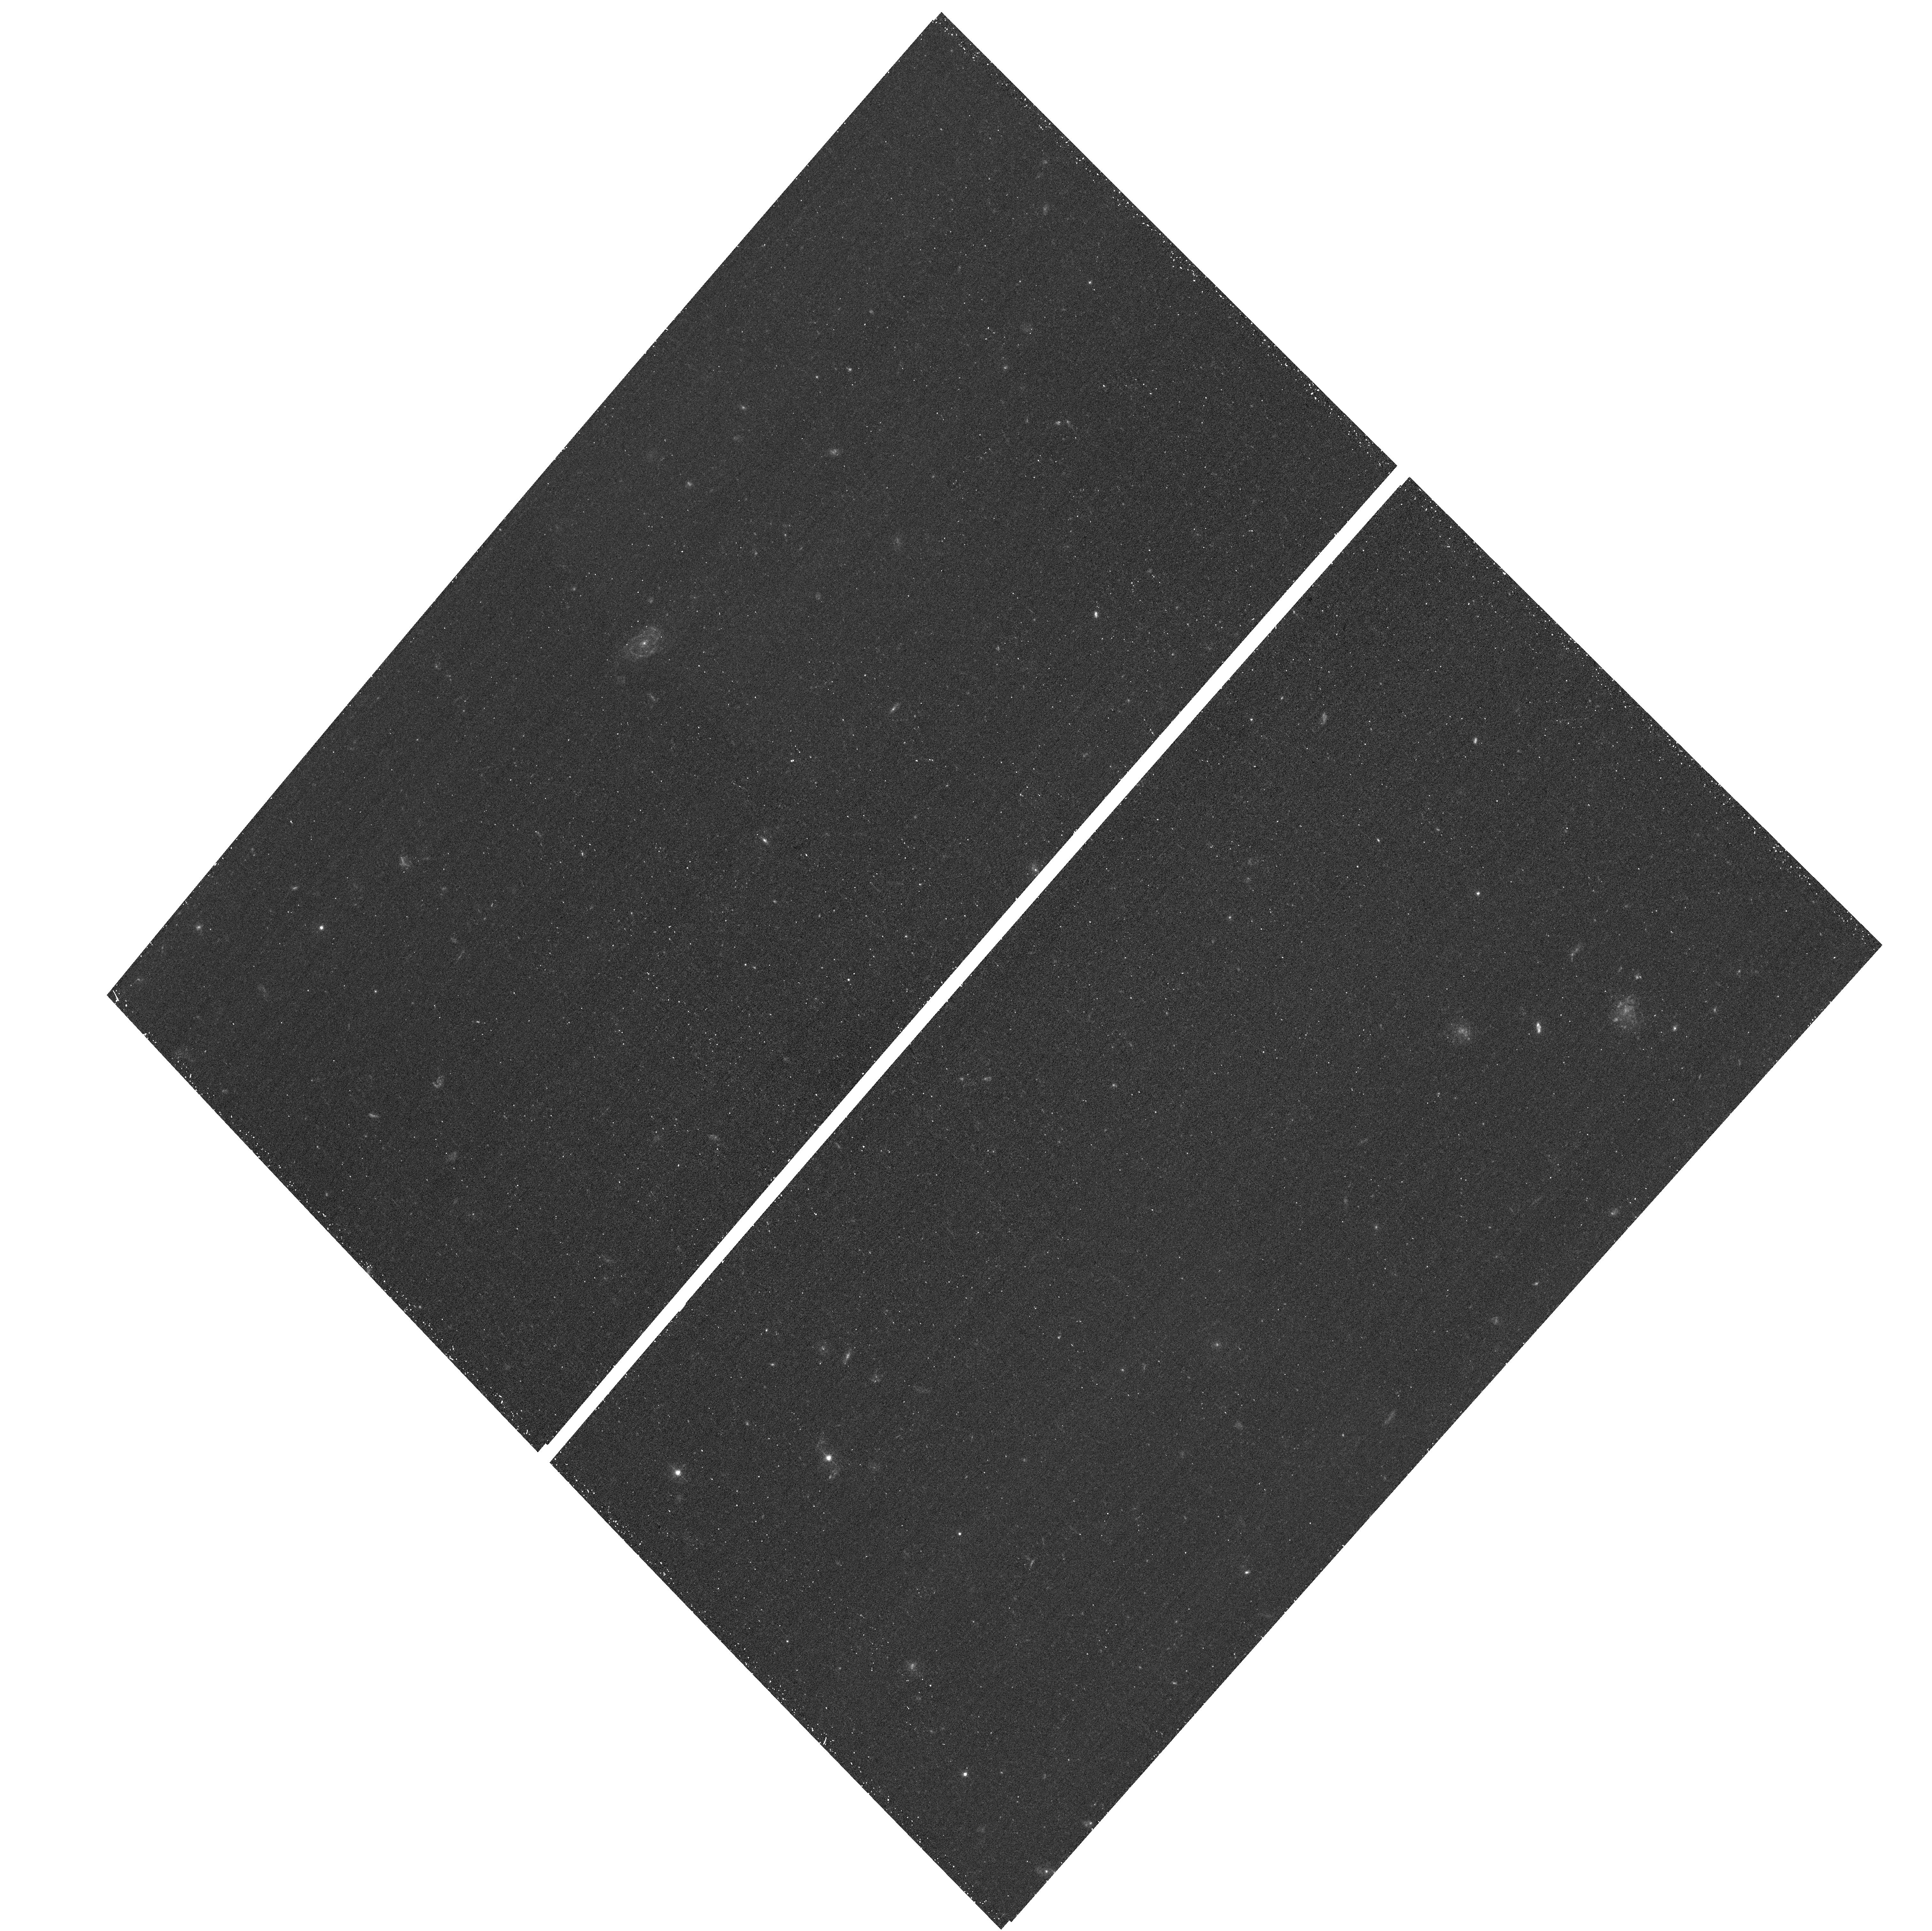
Target: NGC4605
Instrument: ACS/WFC
Filter: F435W
Exposure: 24 min
Observation ID: hst_13364_23_acs_wfc_f435w_jcdm23

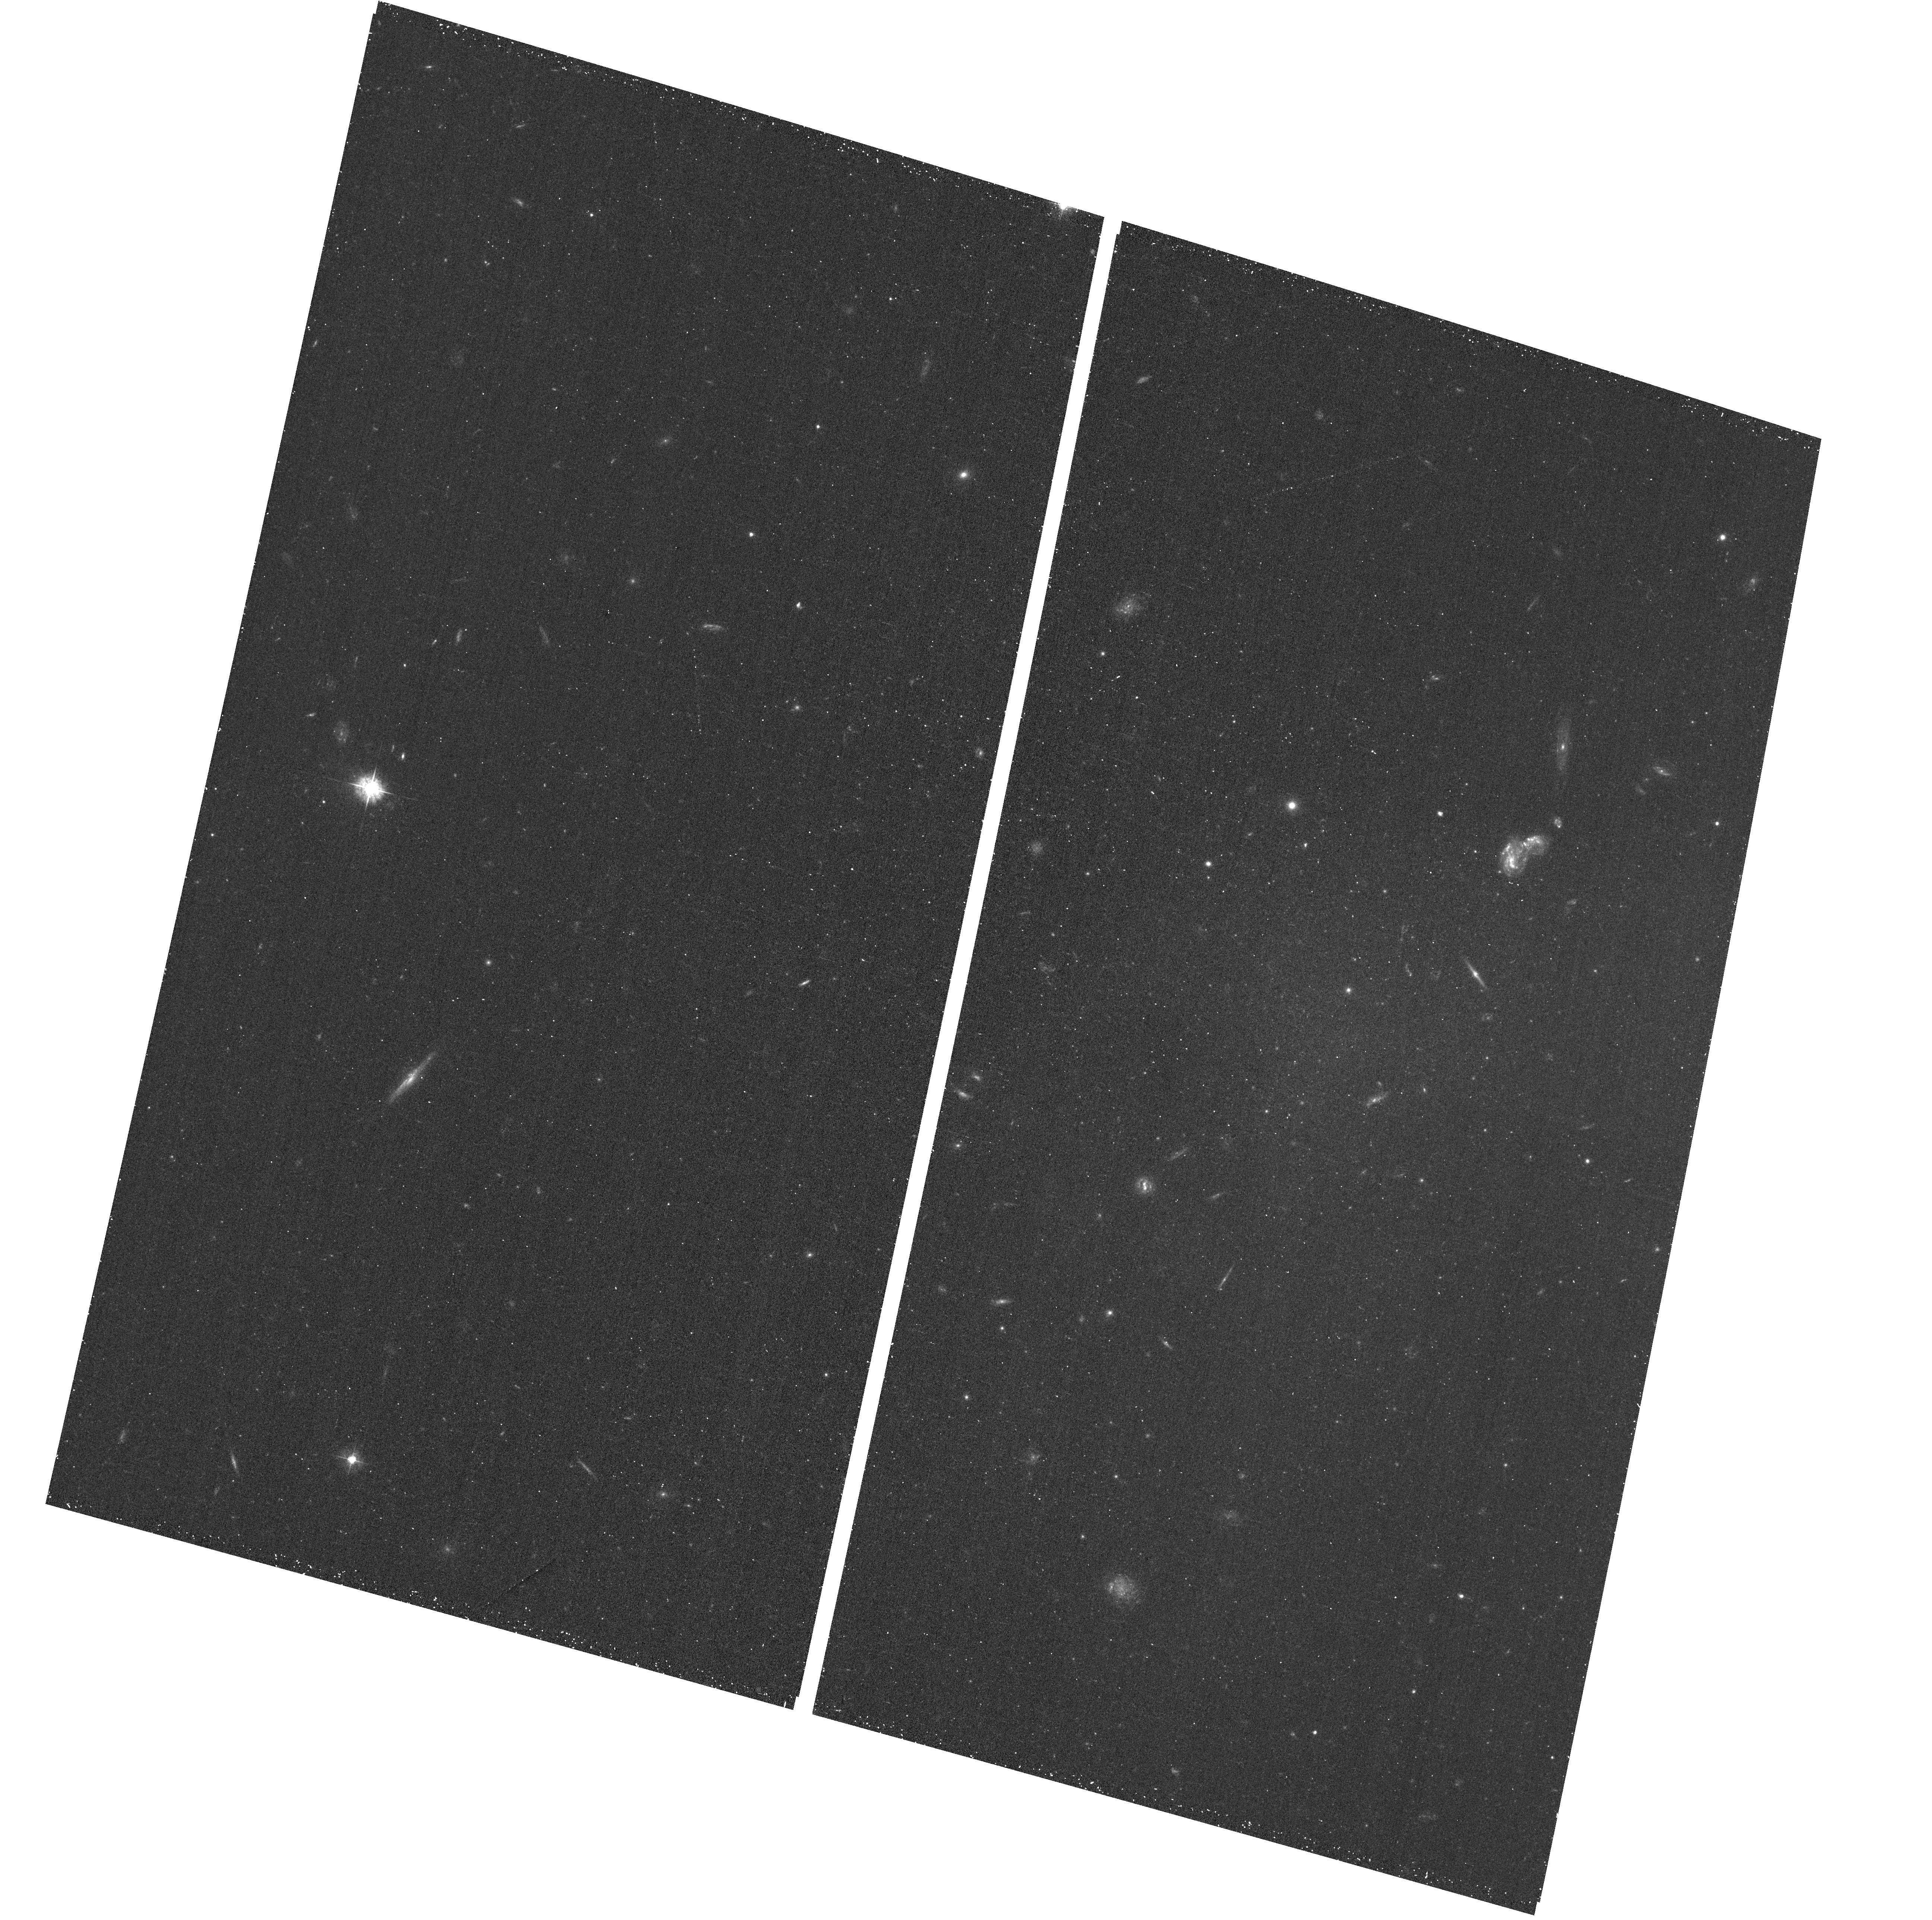
Target: NGC4485
Instrument: ACS/WFC
Filter: F435W
Exposure: 24 min
Observation ID: hst_13364_51_acs_wfc_f435w_jcdm51

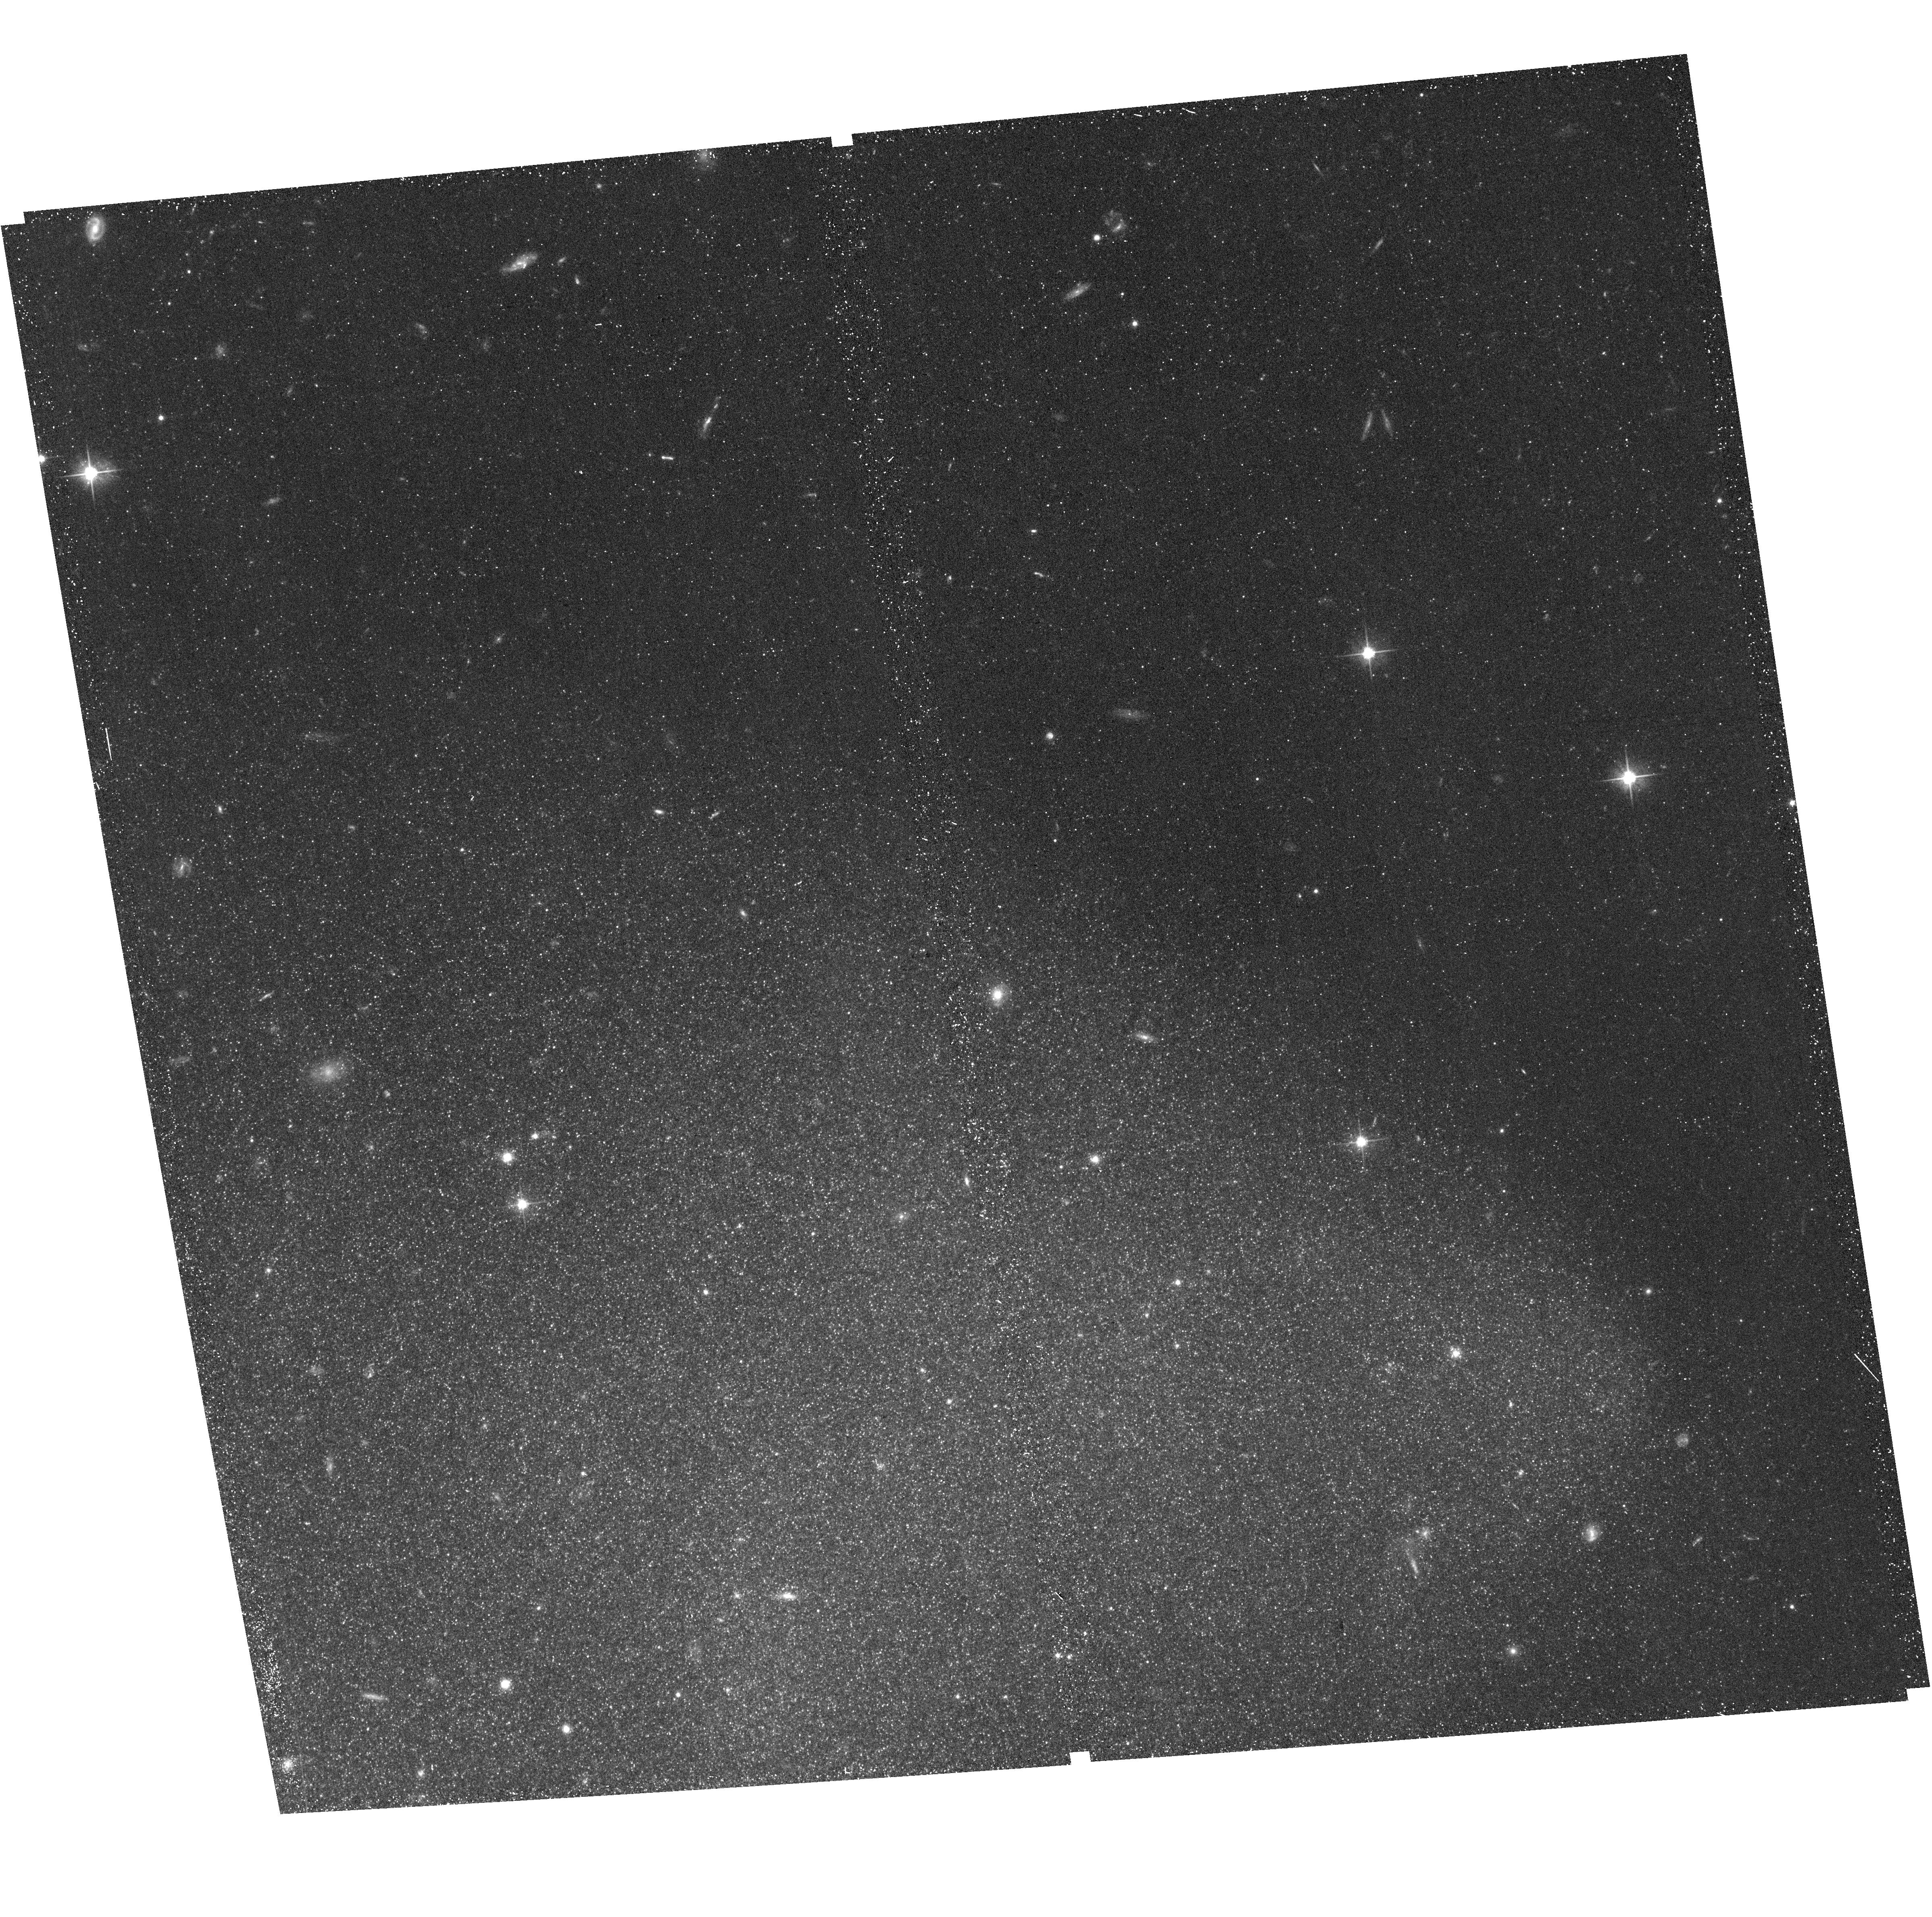
Target: NGC1313-1
Instrument: ACS/WFC
Filter: F606W
Exposure: 19 min
Observation ID: hst_13364_98_acs_wfc_f606w_jcdm98

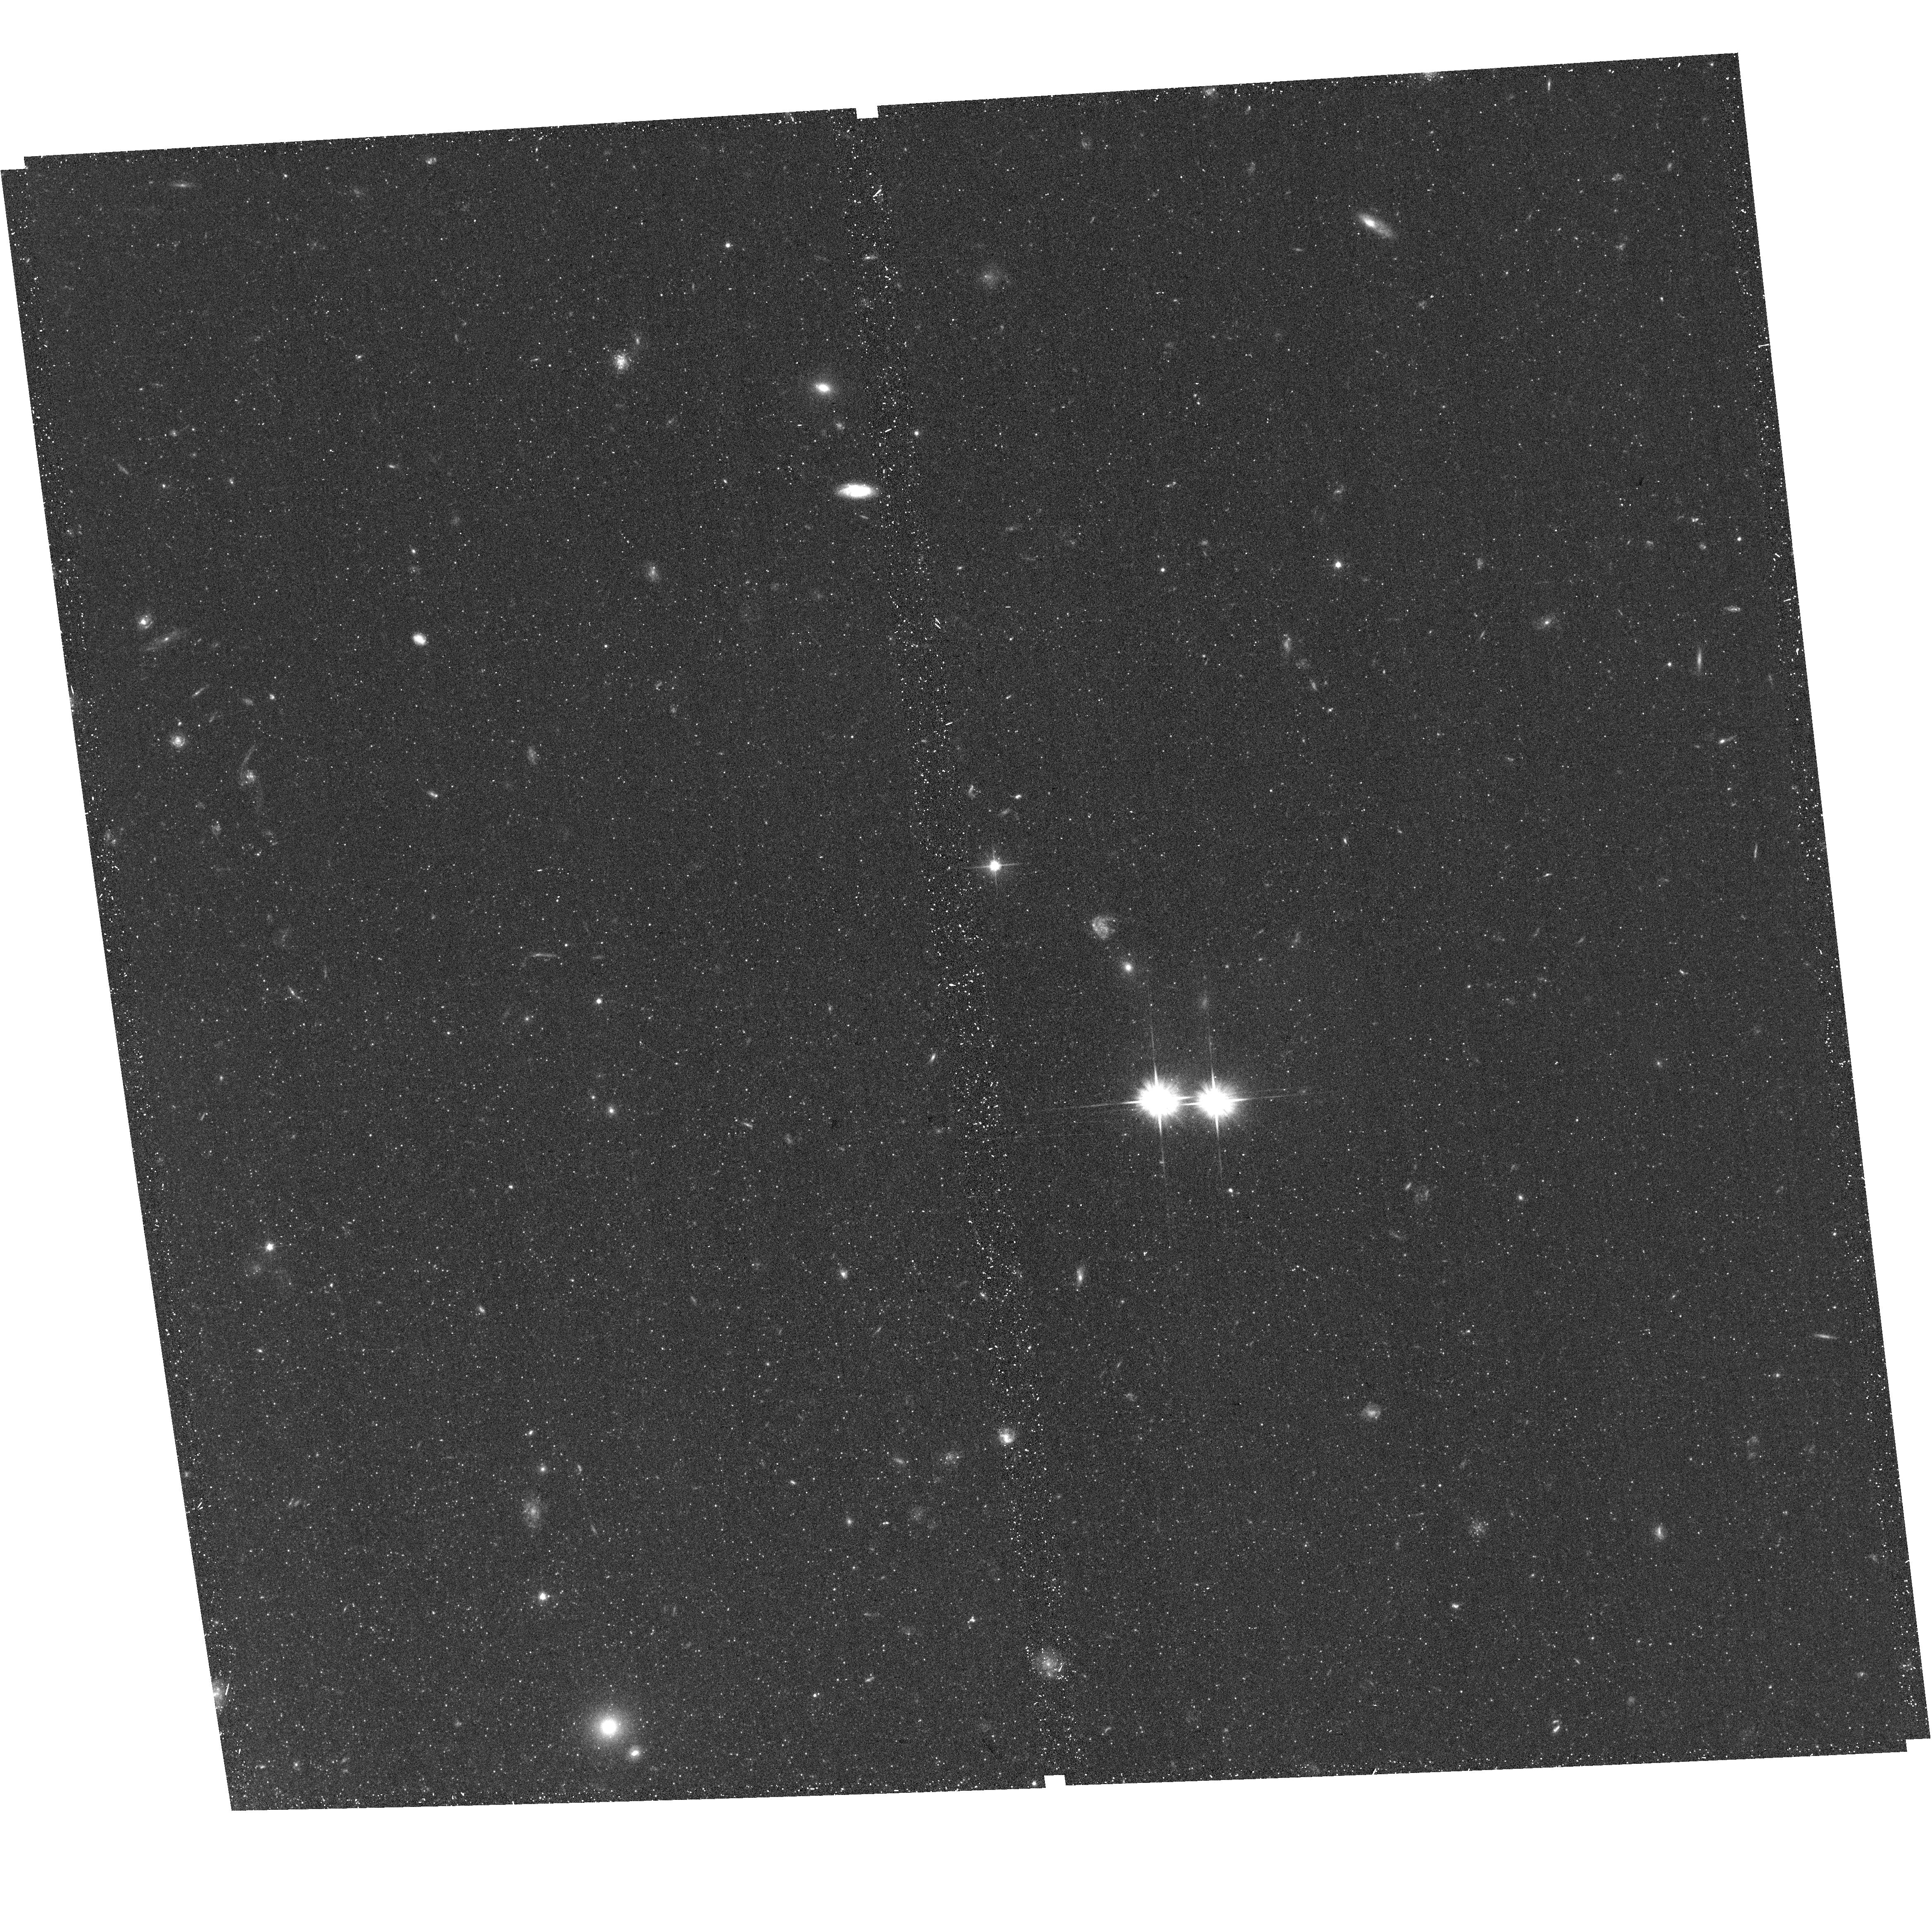
Target: NGC4449
Instrument: ACS/WFC
Filter: F606W
Exposure: 19 min
Observation ID: hst_13364_56_acs_wfc_f606w_jcdm56

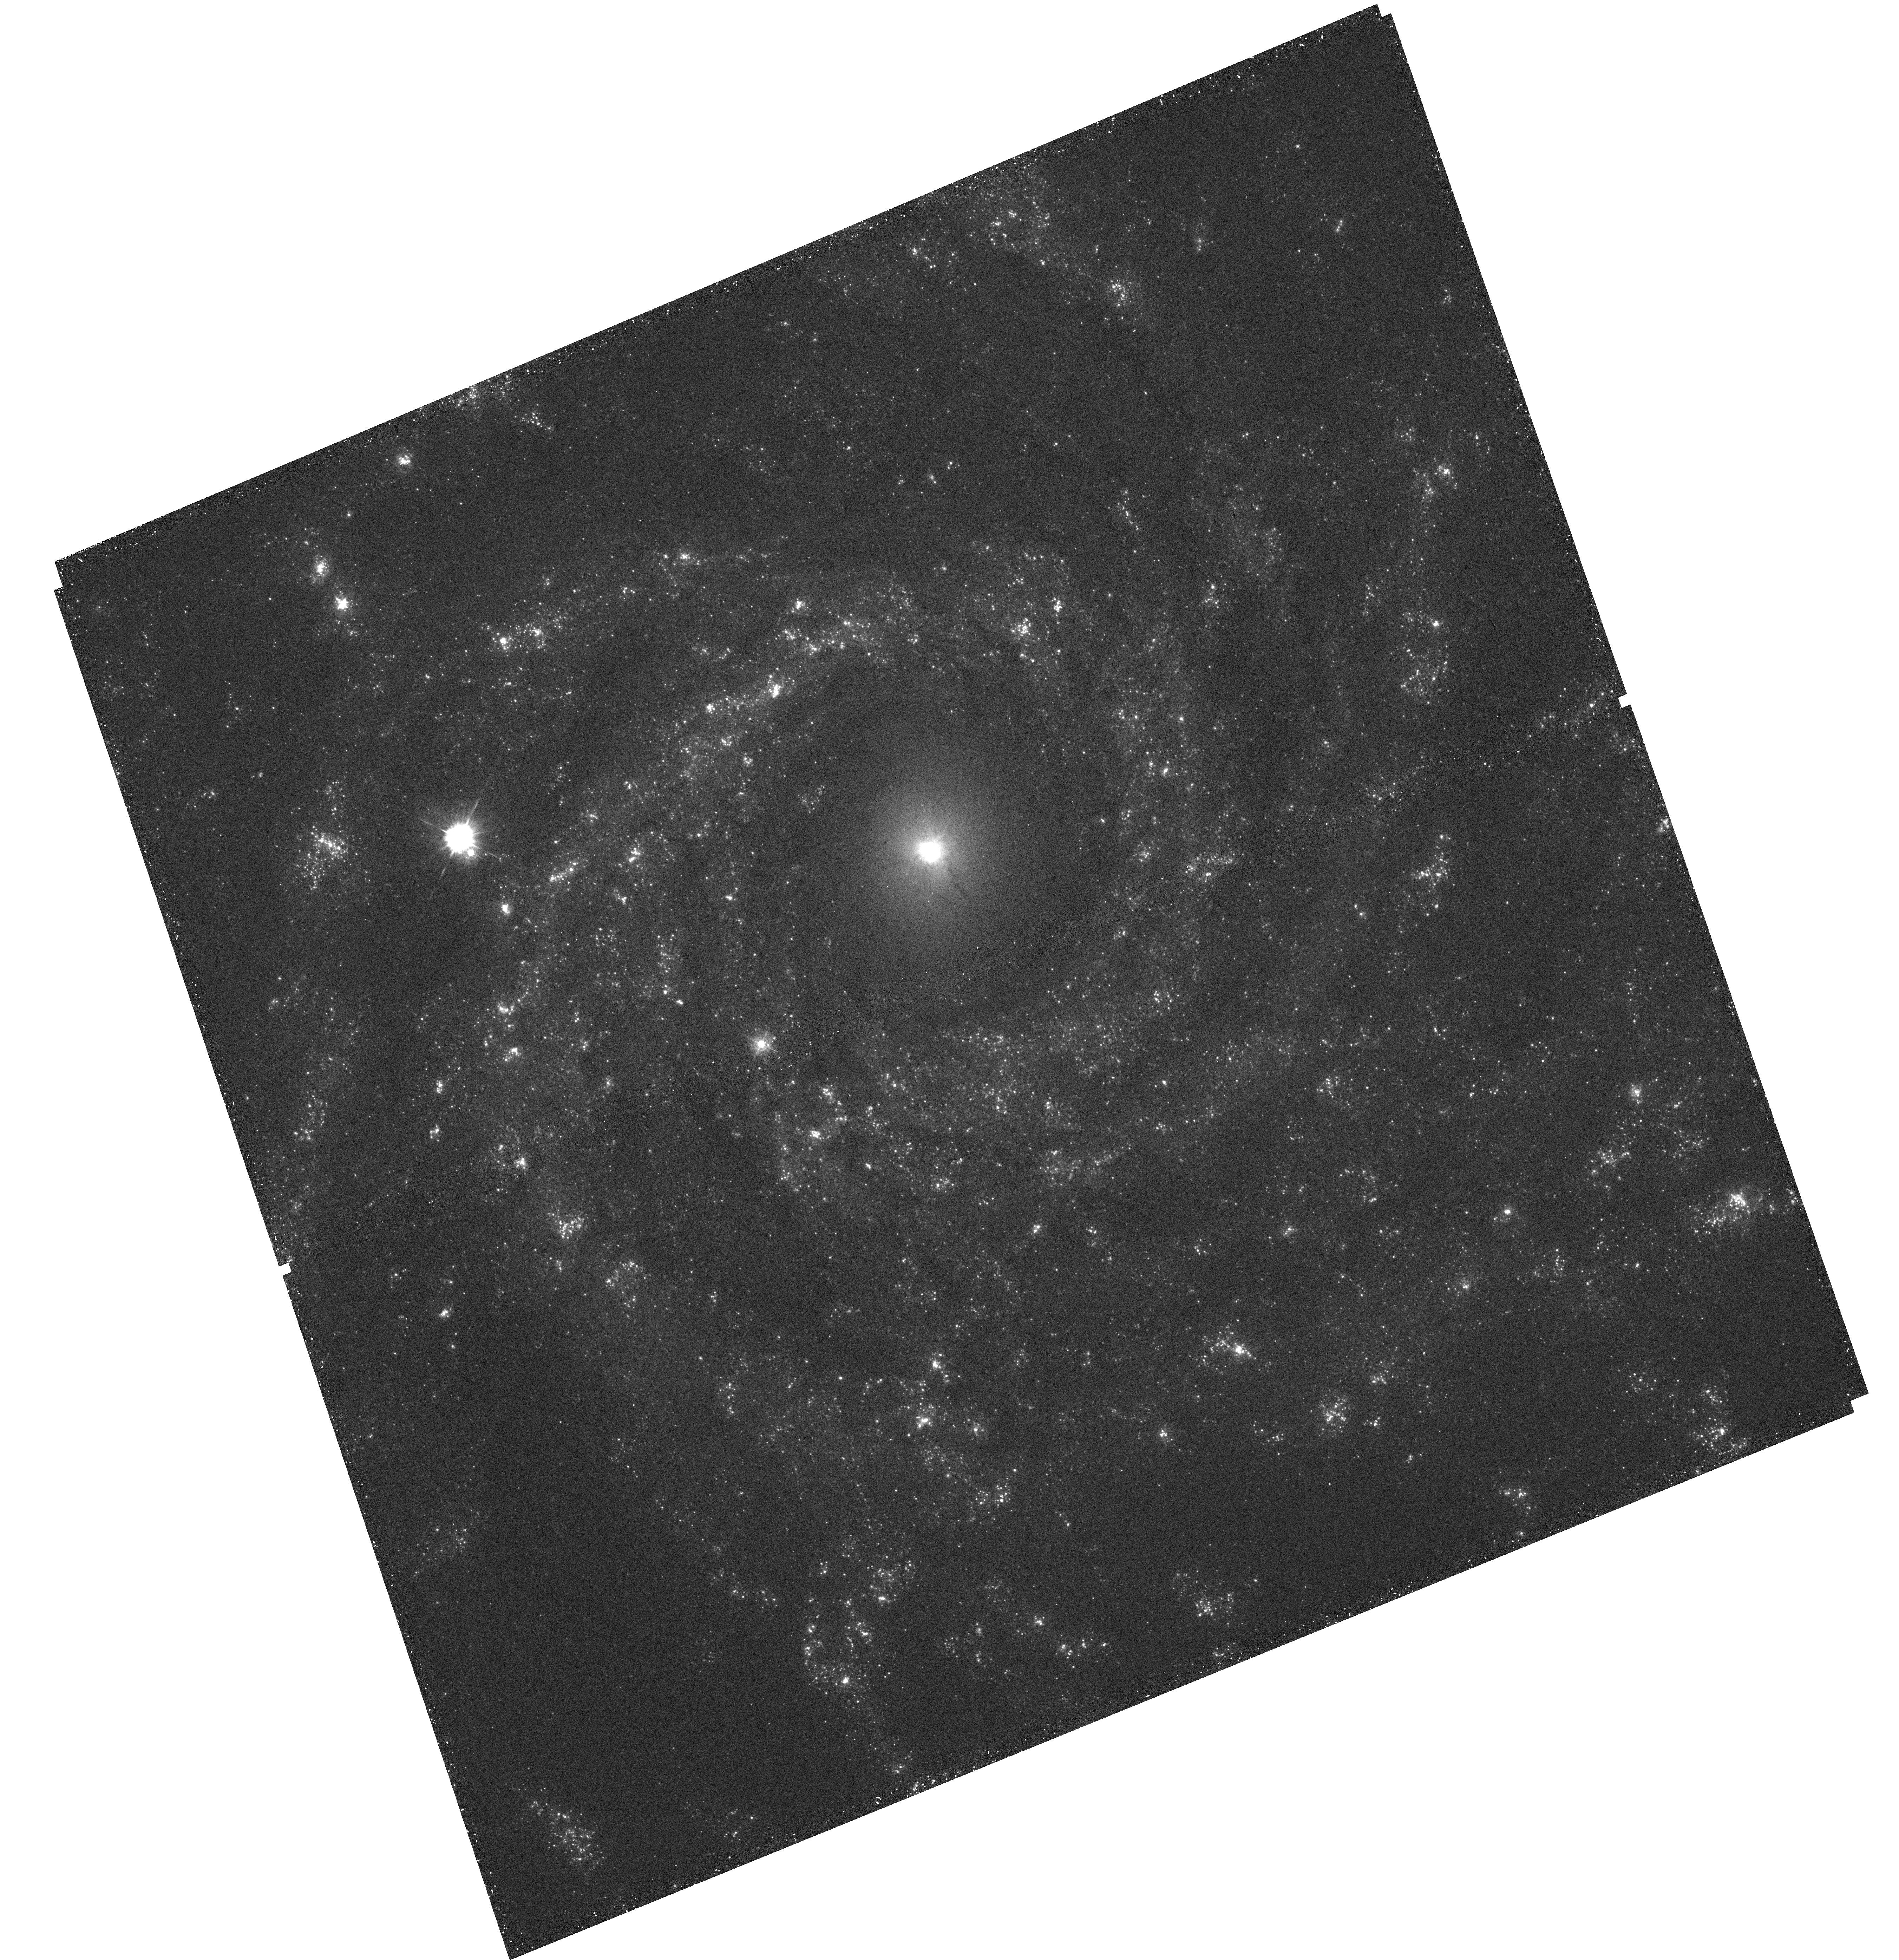
Target: NGC3344
Instrument: WFC3/UVIS
Filter: F336W
Exposure: 18 min
Observation ID: hst_13364_22_wfc3_uvis_f336w_icdm22

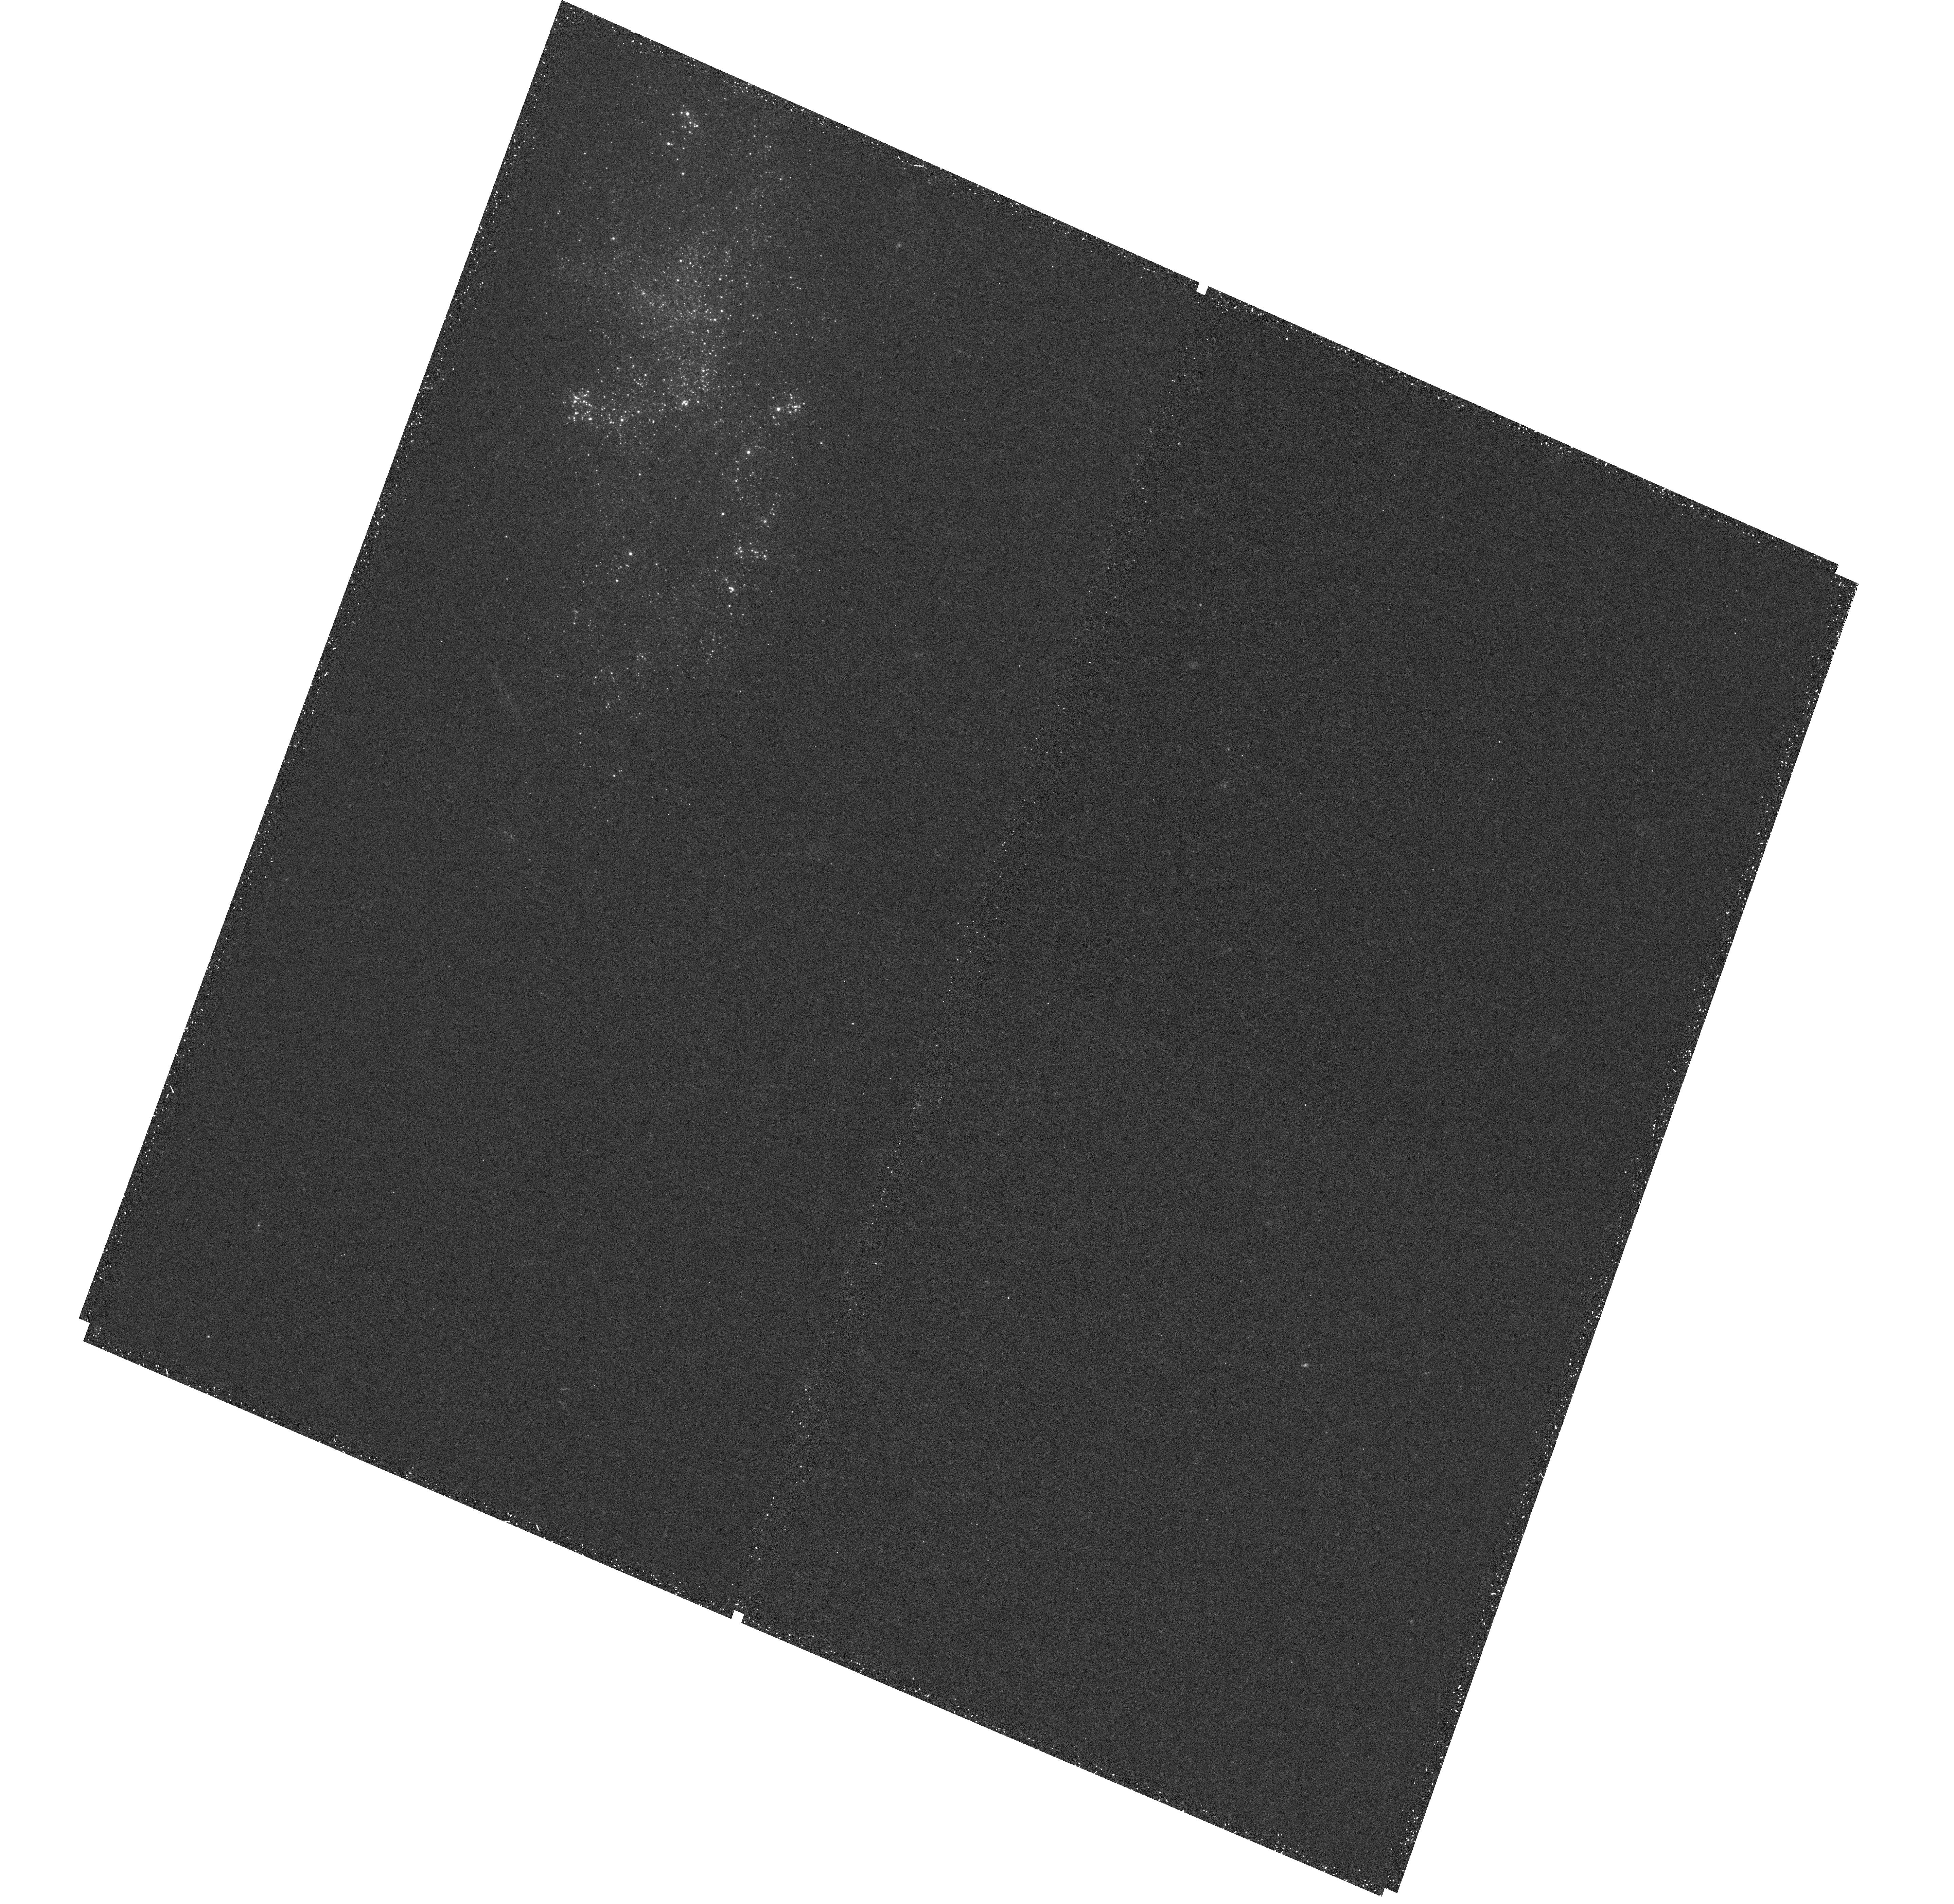
Target: UGC7242
Instrument: WFC3/UVIS
Filter: F275W
Exposure: 40 min
Observation ID: hst_13364_40_wfc3_uvis_f275w_icdm40

LEGUS: Legacy ExtraGalactic UV Survey (PI: Calzetti, Daniela)

We propose to build the first HST UV Atlas of 50 nearby star-forming galaxies, carefully selected to span the full range of morphology, star formation rate (SFR), mass, metallicity, internal structure, and interaction state found in the local Universe. In combination with archival and new optical (UBVI) WFC3/ACS data, the requested WFC3/UV images are key for deriving accurate recent (<50 Myr) star formation histories (SFHs) from resolved massive stars, and the extinction-free ages and masses of star clusters and associations. These extensive inventories of massive stars, clustered systems, and SFHs will be used to: (1) quantify how the clustering of star formation evolves both in space and in time; (2) discriminate among models of star cluster evolution; (3) investigate the effects of SFH on the UV SFR calibrations; (4) explore the impact of environment on star formation and cluster evolution across the full range of galactic and ISM properties. These are only a few of the science opportunities enabled by LEGUS. The astronomical community will add many more: LEGUS observations will inform theories of star formation and galaxy evolution, and improve the understanding of the physical underpinning of the gas-star formation relation and the nature of the clumpy star formation at high redshift. LEGUS will generate the most homogeneous high-resolution, wide-field UV dataset to date, building and expanding on the GALEX legacy. LEGUS will populate the HST Archive with unique data, that will be ready for immediate use by the community through the extensive data products we will deliver, and will provide a unique foundation for future observations with JWST and ALMA.